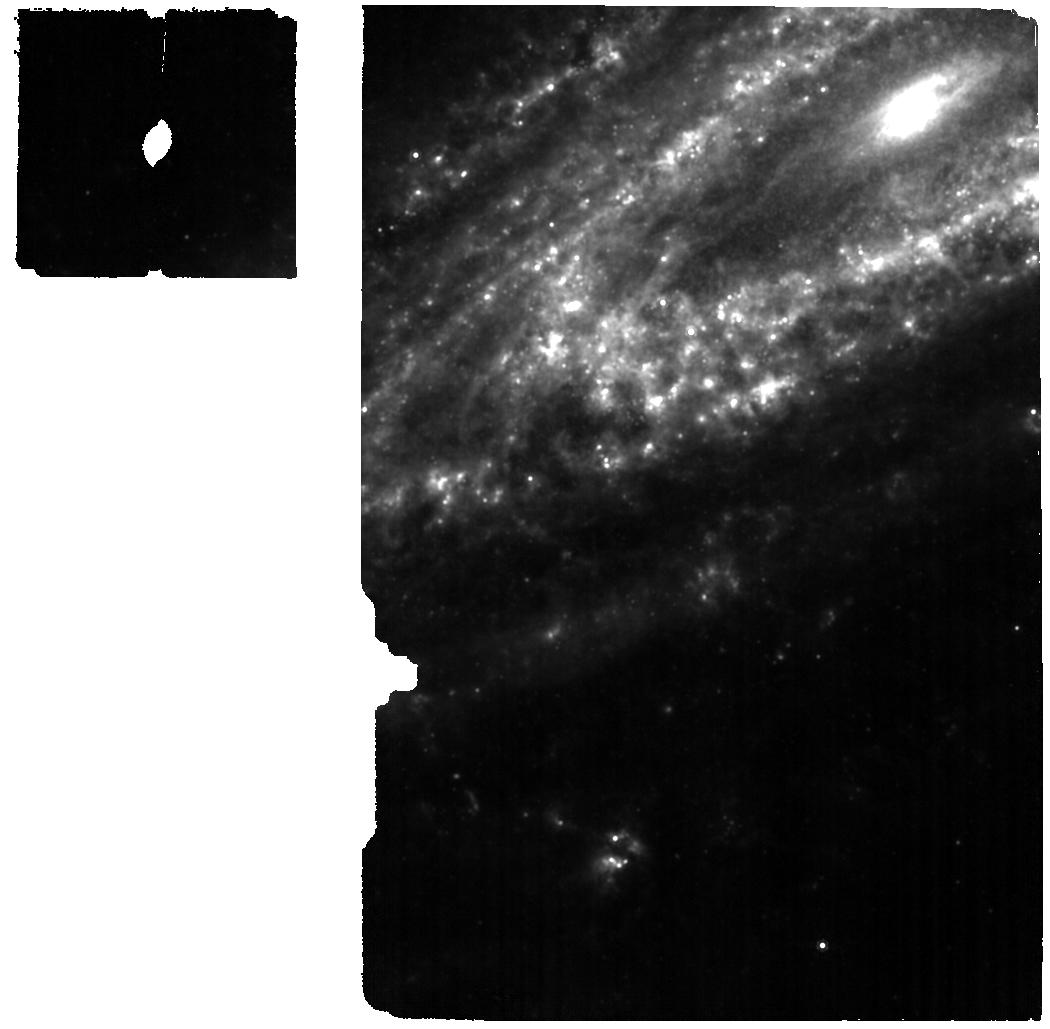
Target: SN2014C-FOR-MIRI. Instrument: MIRI. Filter: F1000W. Exposure: 6 min. Observation ID: jw02348-o003_t001_miri_f1000w

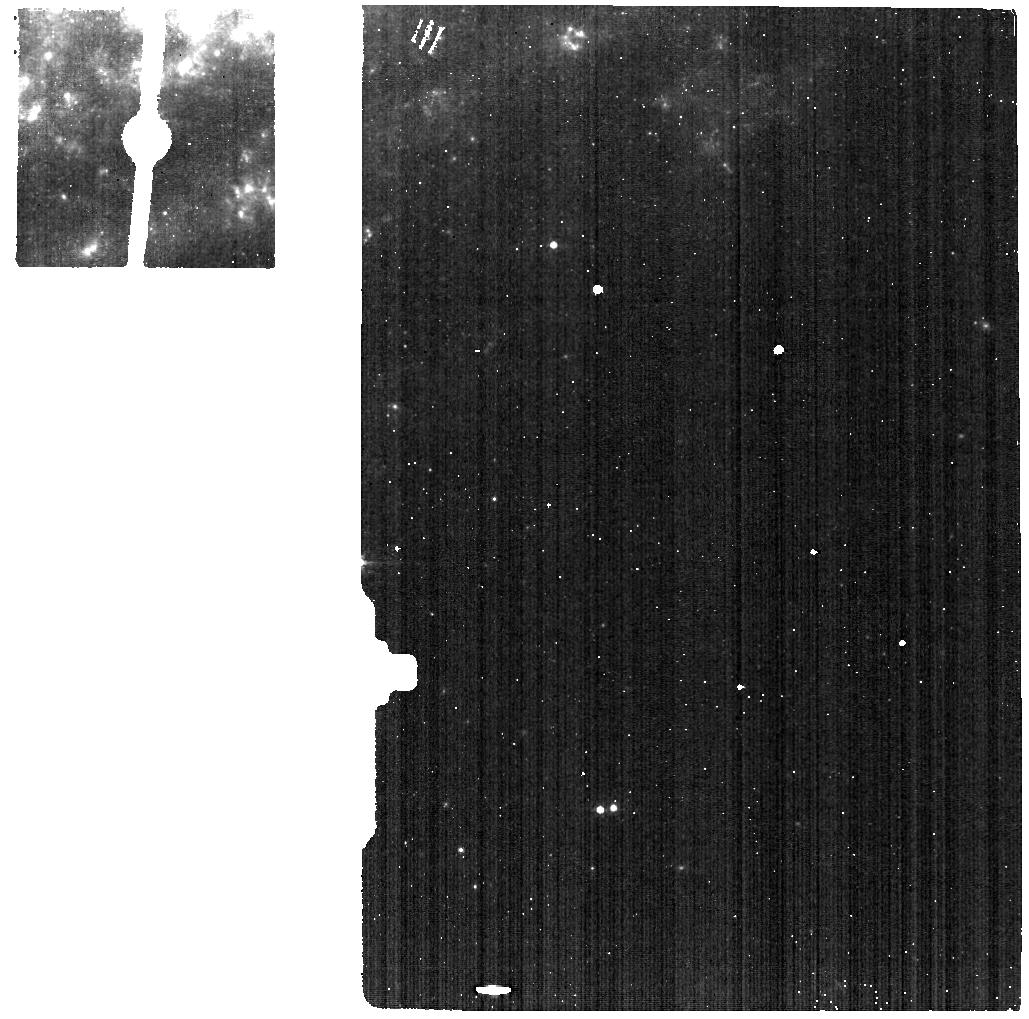
Target: SN2014C-BACKGROUND. Instrument: MIRI. Filter: F560W. Exposure: 1 min. Observation ID: jw02348-o002_t003_miri_f560w

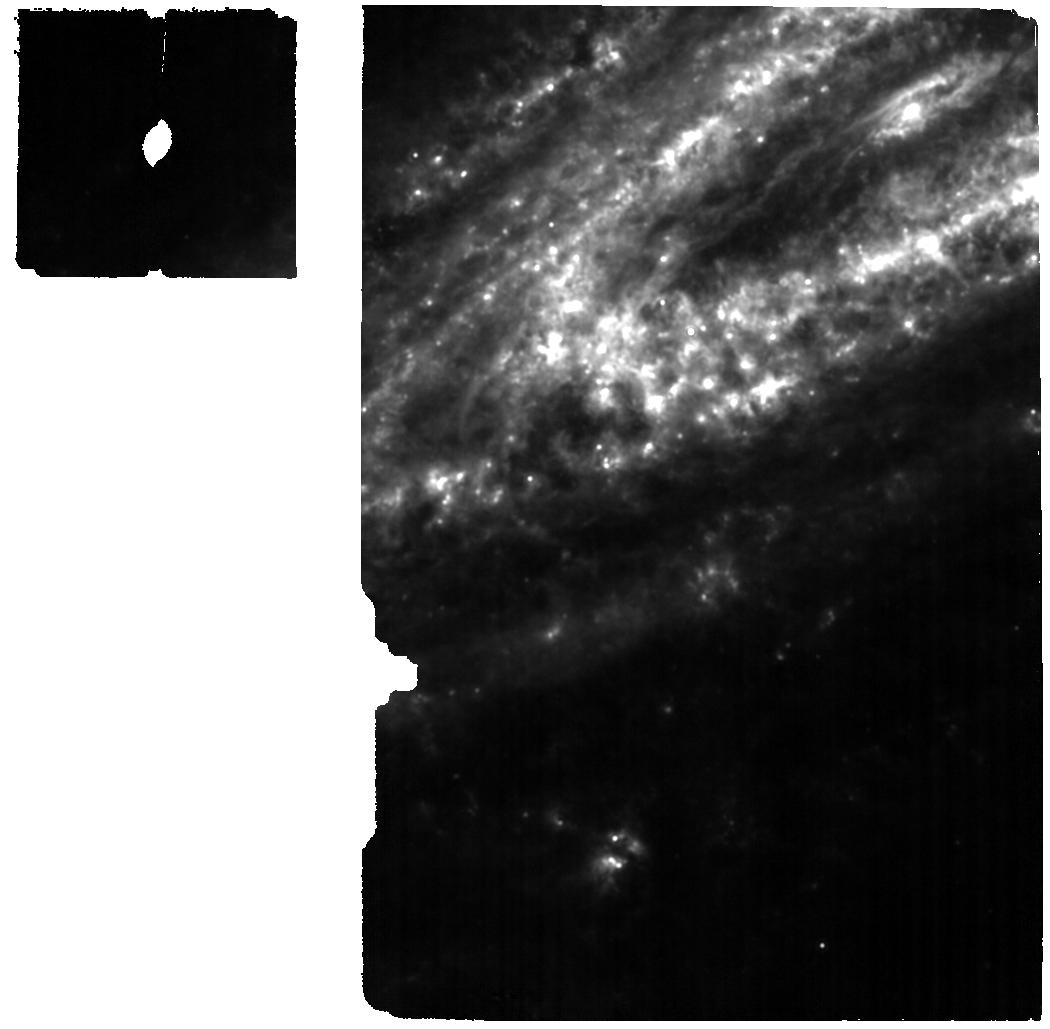
Target: SN2014C-FOR-MIRI. Instrument: MIRI. Filter: F1130W. Exposure: 6 min. Observation ID: jw02348-o003_t001_miri_f1130w

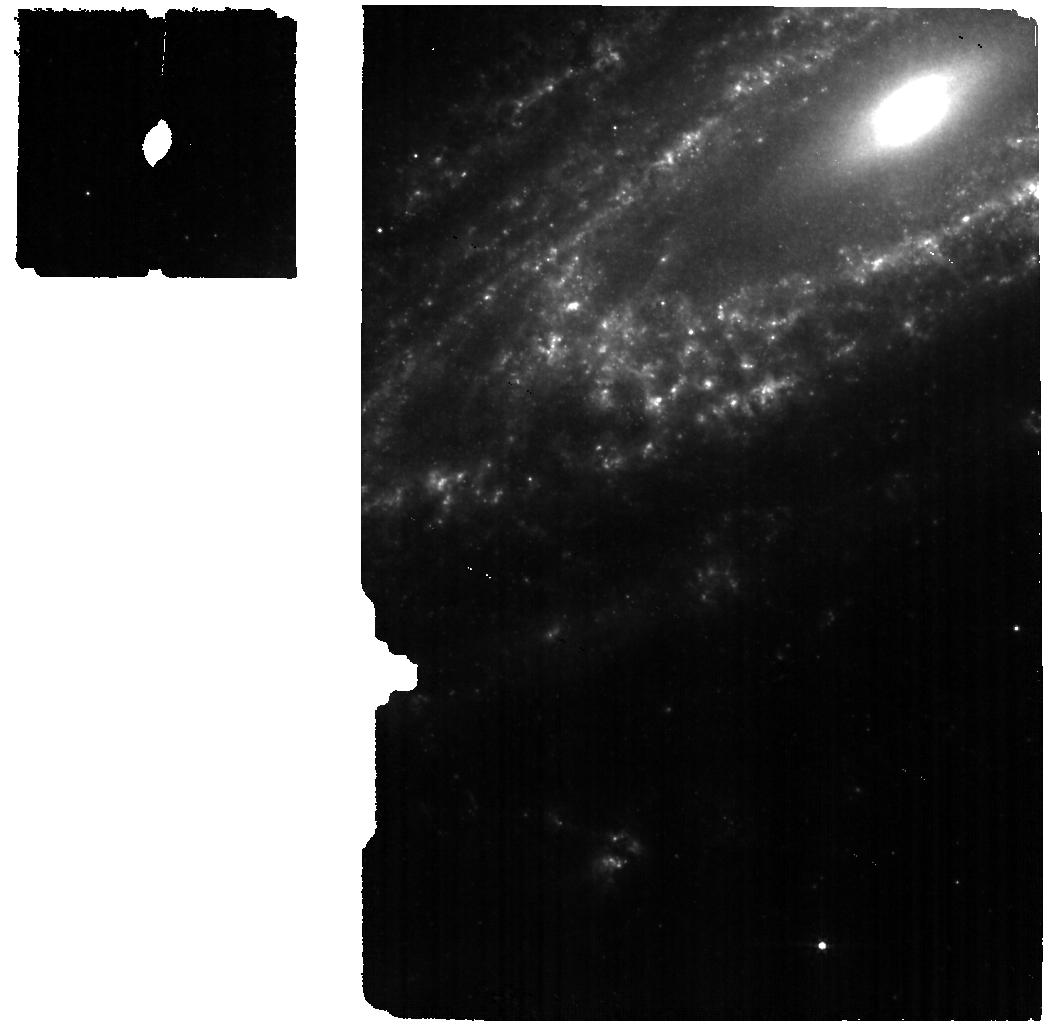
Target: SN2014C-FOR-MIRI. Instrument: MIRI. Filter: F560W. Exposure: 6 min. Observation ID: jw02348-o003_t001_miri_f560w

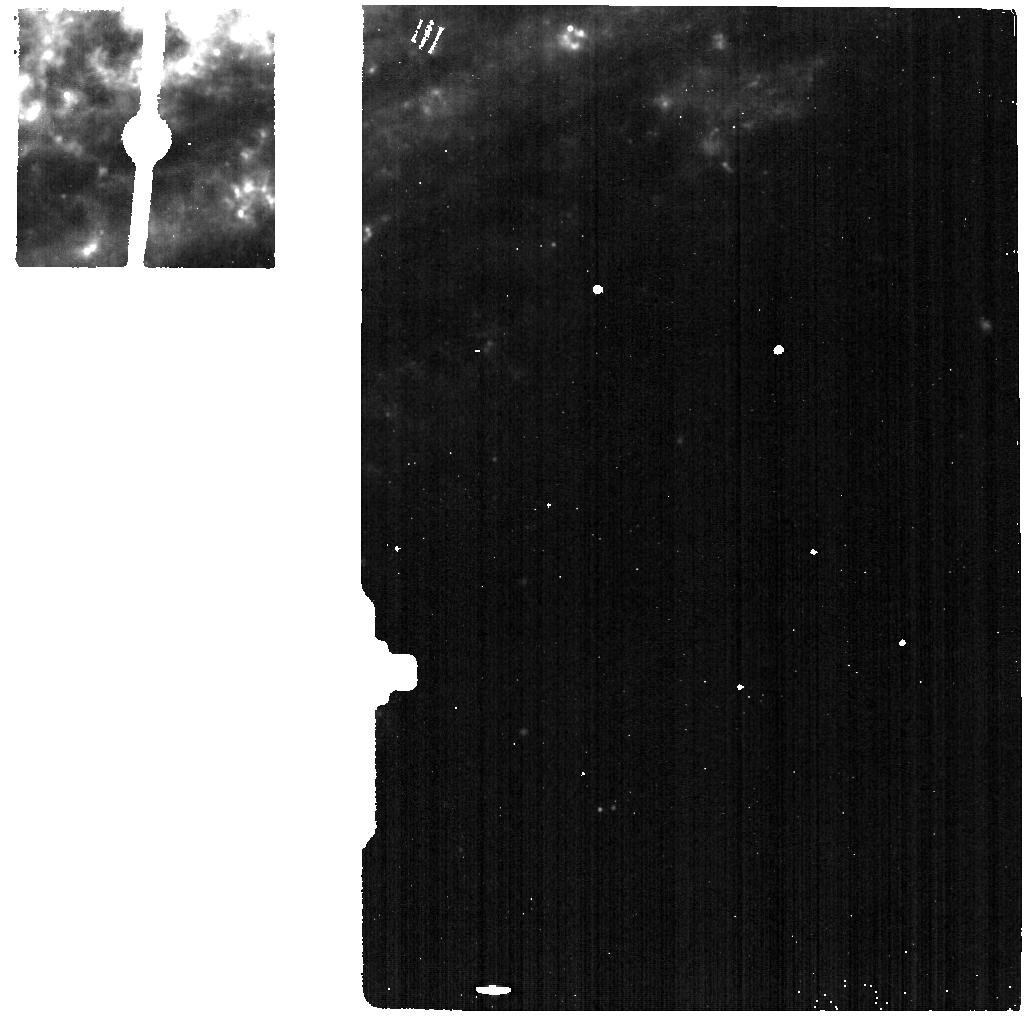
Target: SN2014C-BACKGROUND. Instrument: MIRI. Filter: F1130W. Exposure: 1 min. Observation ID: jw02348-o002_t003_miri_f1130w

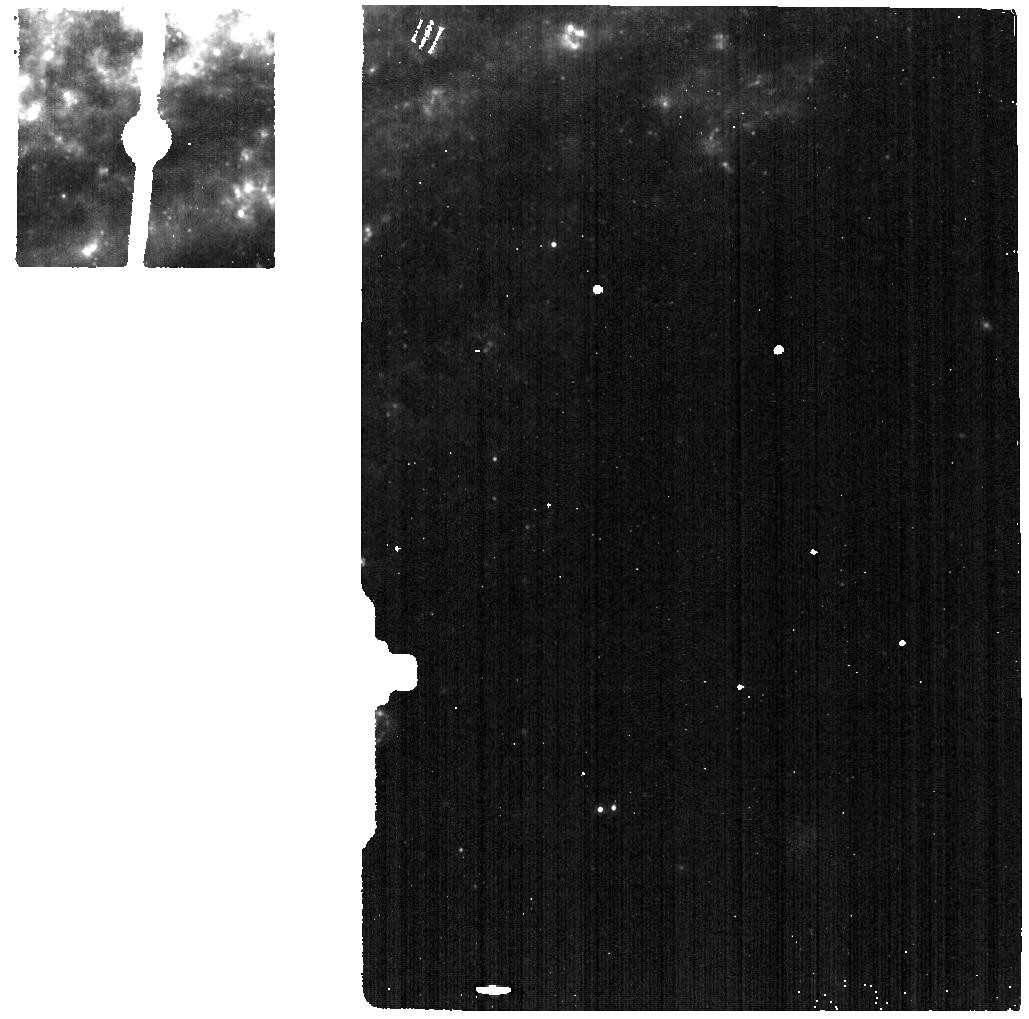
Target: SN2014C-BACKGROUND. Instrument: MIRI. Filter: F1000W. Exposure: 1 min. Observation ID: jw02348-o002_t003_miri_f1000w

Chemistry of Mass Loss in the Interacting Stripped-Envelope Supernova 2014C (PI: Tinyanont, Samaporn)

Supernova (SN) 2014C is a rare massive stellar death, in which a hydrogen-poor progenitor star explodes and interacts with its lost hydrogen-rich envelope. This is unlike most other stripped-envelope (SE) SNe that explode long after the envelope is stripped, and never show signs of interactions. The mass loss process that creates SESNe is not well understood, and SN 2014C presents us with an unprecedented opportunity to probe the history of mass loss of a SESN progenitor by observing the still ongoing interaction. Previous IR observations have revealed a tentative sign of silicate dust in the CSM, unlike other interacting SNe. We propose to obtain near- to mid-infrared spectroscopy of SN 2014C with NIRSpec IFU and MIRI MRS. These observations will probe emission features of different dust species, allowing us to confirm the presence of silicate dust and to robustly measure the dust composition in the CSM. They will also allow us to detect other molecular species, probing the gas chemistry of the CSM and other properties. We will compare the IR spectroscopic signatures of the CSM of SN 2014C to that around well-observed massive stars in the Milky Way and the Magellanic Clouds, to constrain what type of stars are able to produce SESNe. These observations are timely as the SN will inevitably fade away.